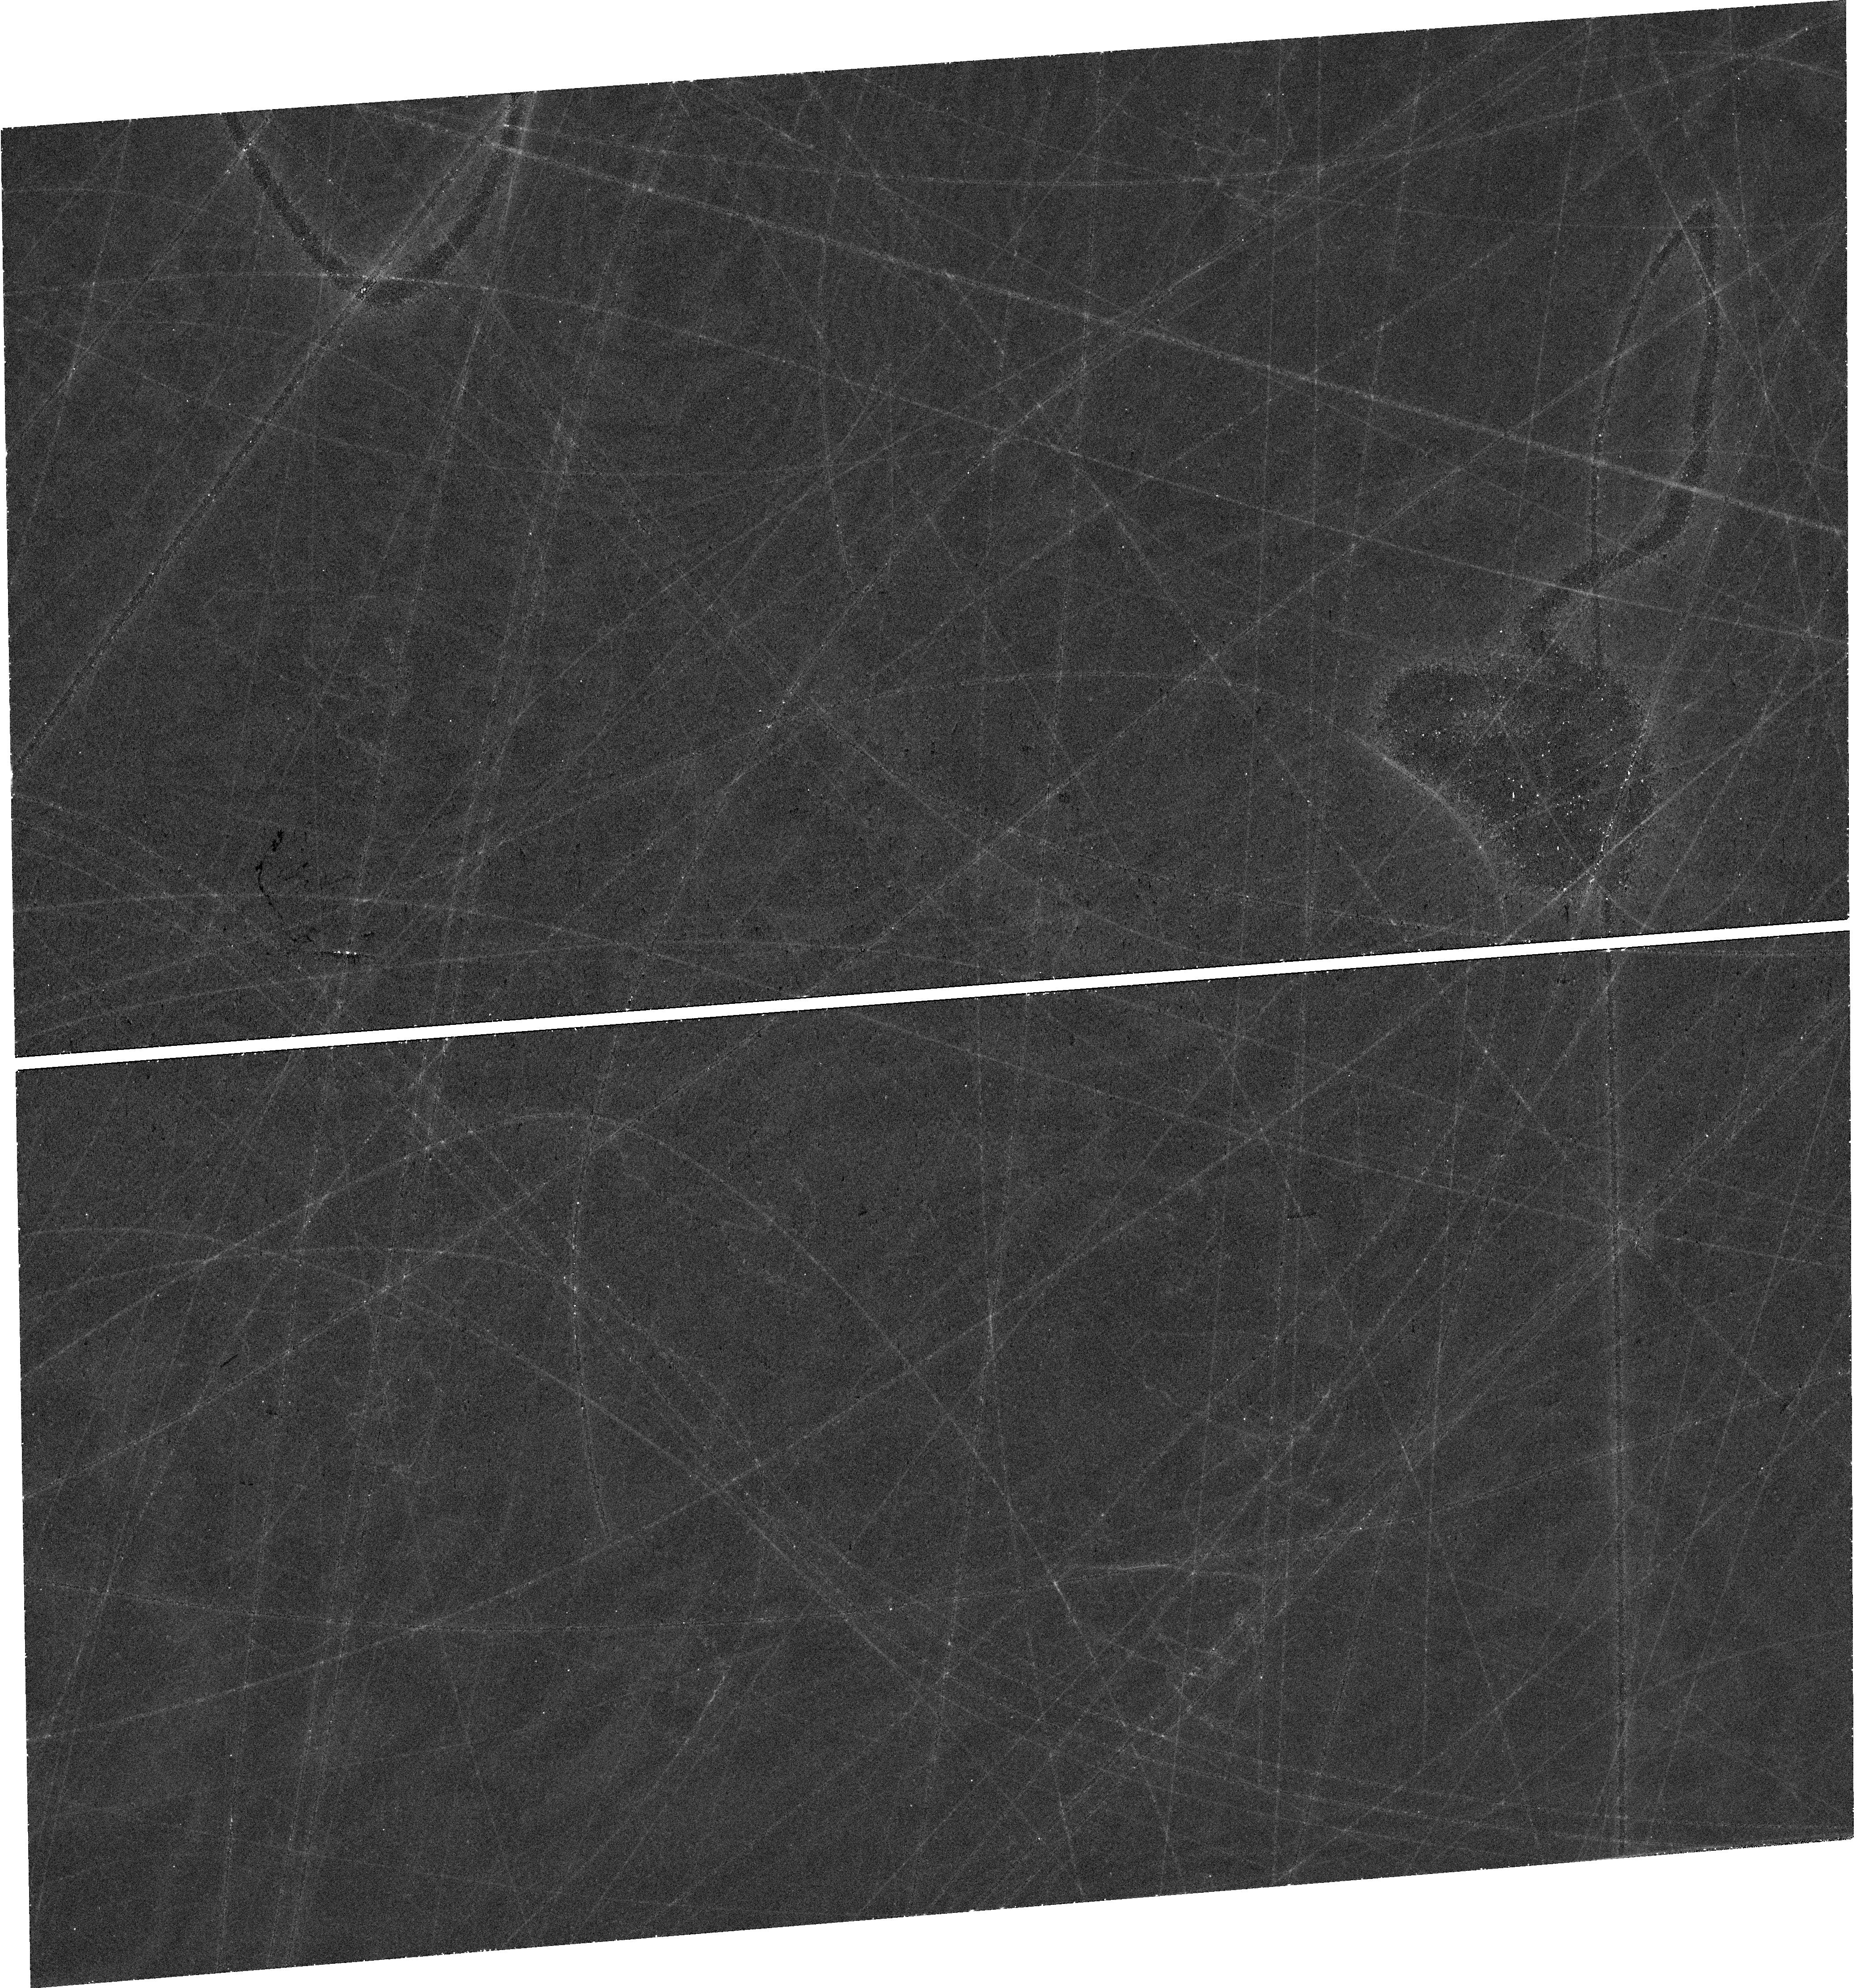
Target: SN2022LXD. Instrument: WFC3/UVIS. Filter: F850LP. Exposure: 40 min. Observation ID: hst_17991_03_wfc3_uvis_f850lp_ifol03

Probing Magnetar Energy Input with the First Sample of Late-Time Superluminous Supernovae (PI: Blanchard, Peter)

Since the discovery of hydrogen-poor superluminous supernovae (SLSNe) over a decade ago, research has focused on identifying the source of their enormous luminosities that can reach up to a hundred times brighter than normal supernovae. Early on, it was realized that the standard radioactive decay model that powers normal supernovae is unable to explain these events. Since then, light curve modeling of large samples, spectral modeling of both early and late-time nebular spectra, and analyses of their dwarf host galaxies have pointed towards a scenario in which the spin-down of a newly-formed magnetar central engine provides energy that is thermalized in the SN ejecta and radiated in the UV/optical. Perhaps the best evidence in favor of this model are the recent HST observations of two events at 400-1100 days after peak that match the power-law decline predicted by magnetar energy input. These observations strongly motivate new observations of a large and diverse sample to measure the distribution of power-law slopes and assess whether the diversity evident in the early light curves of SLSNe correlates with diversity at late times. We therefore propose to observe 8 new SLSNe each at three epochs spread accross Cycles 32, 33, and 34 (plus one template observation of an old event). As the late-time optical light curve is highly sensitive to the thermalization of the magnetar's energy, a key goal is to compare our observations with recent radiative transfer simulations to infer properties of the magnetar wind nebulae, the region where the magnetar's energy is transfered to the ejecta. This will be the most comprehensive test to date of the magnetar model for SLSNe.